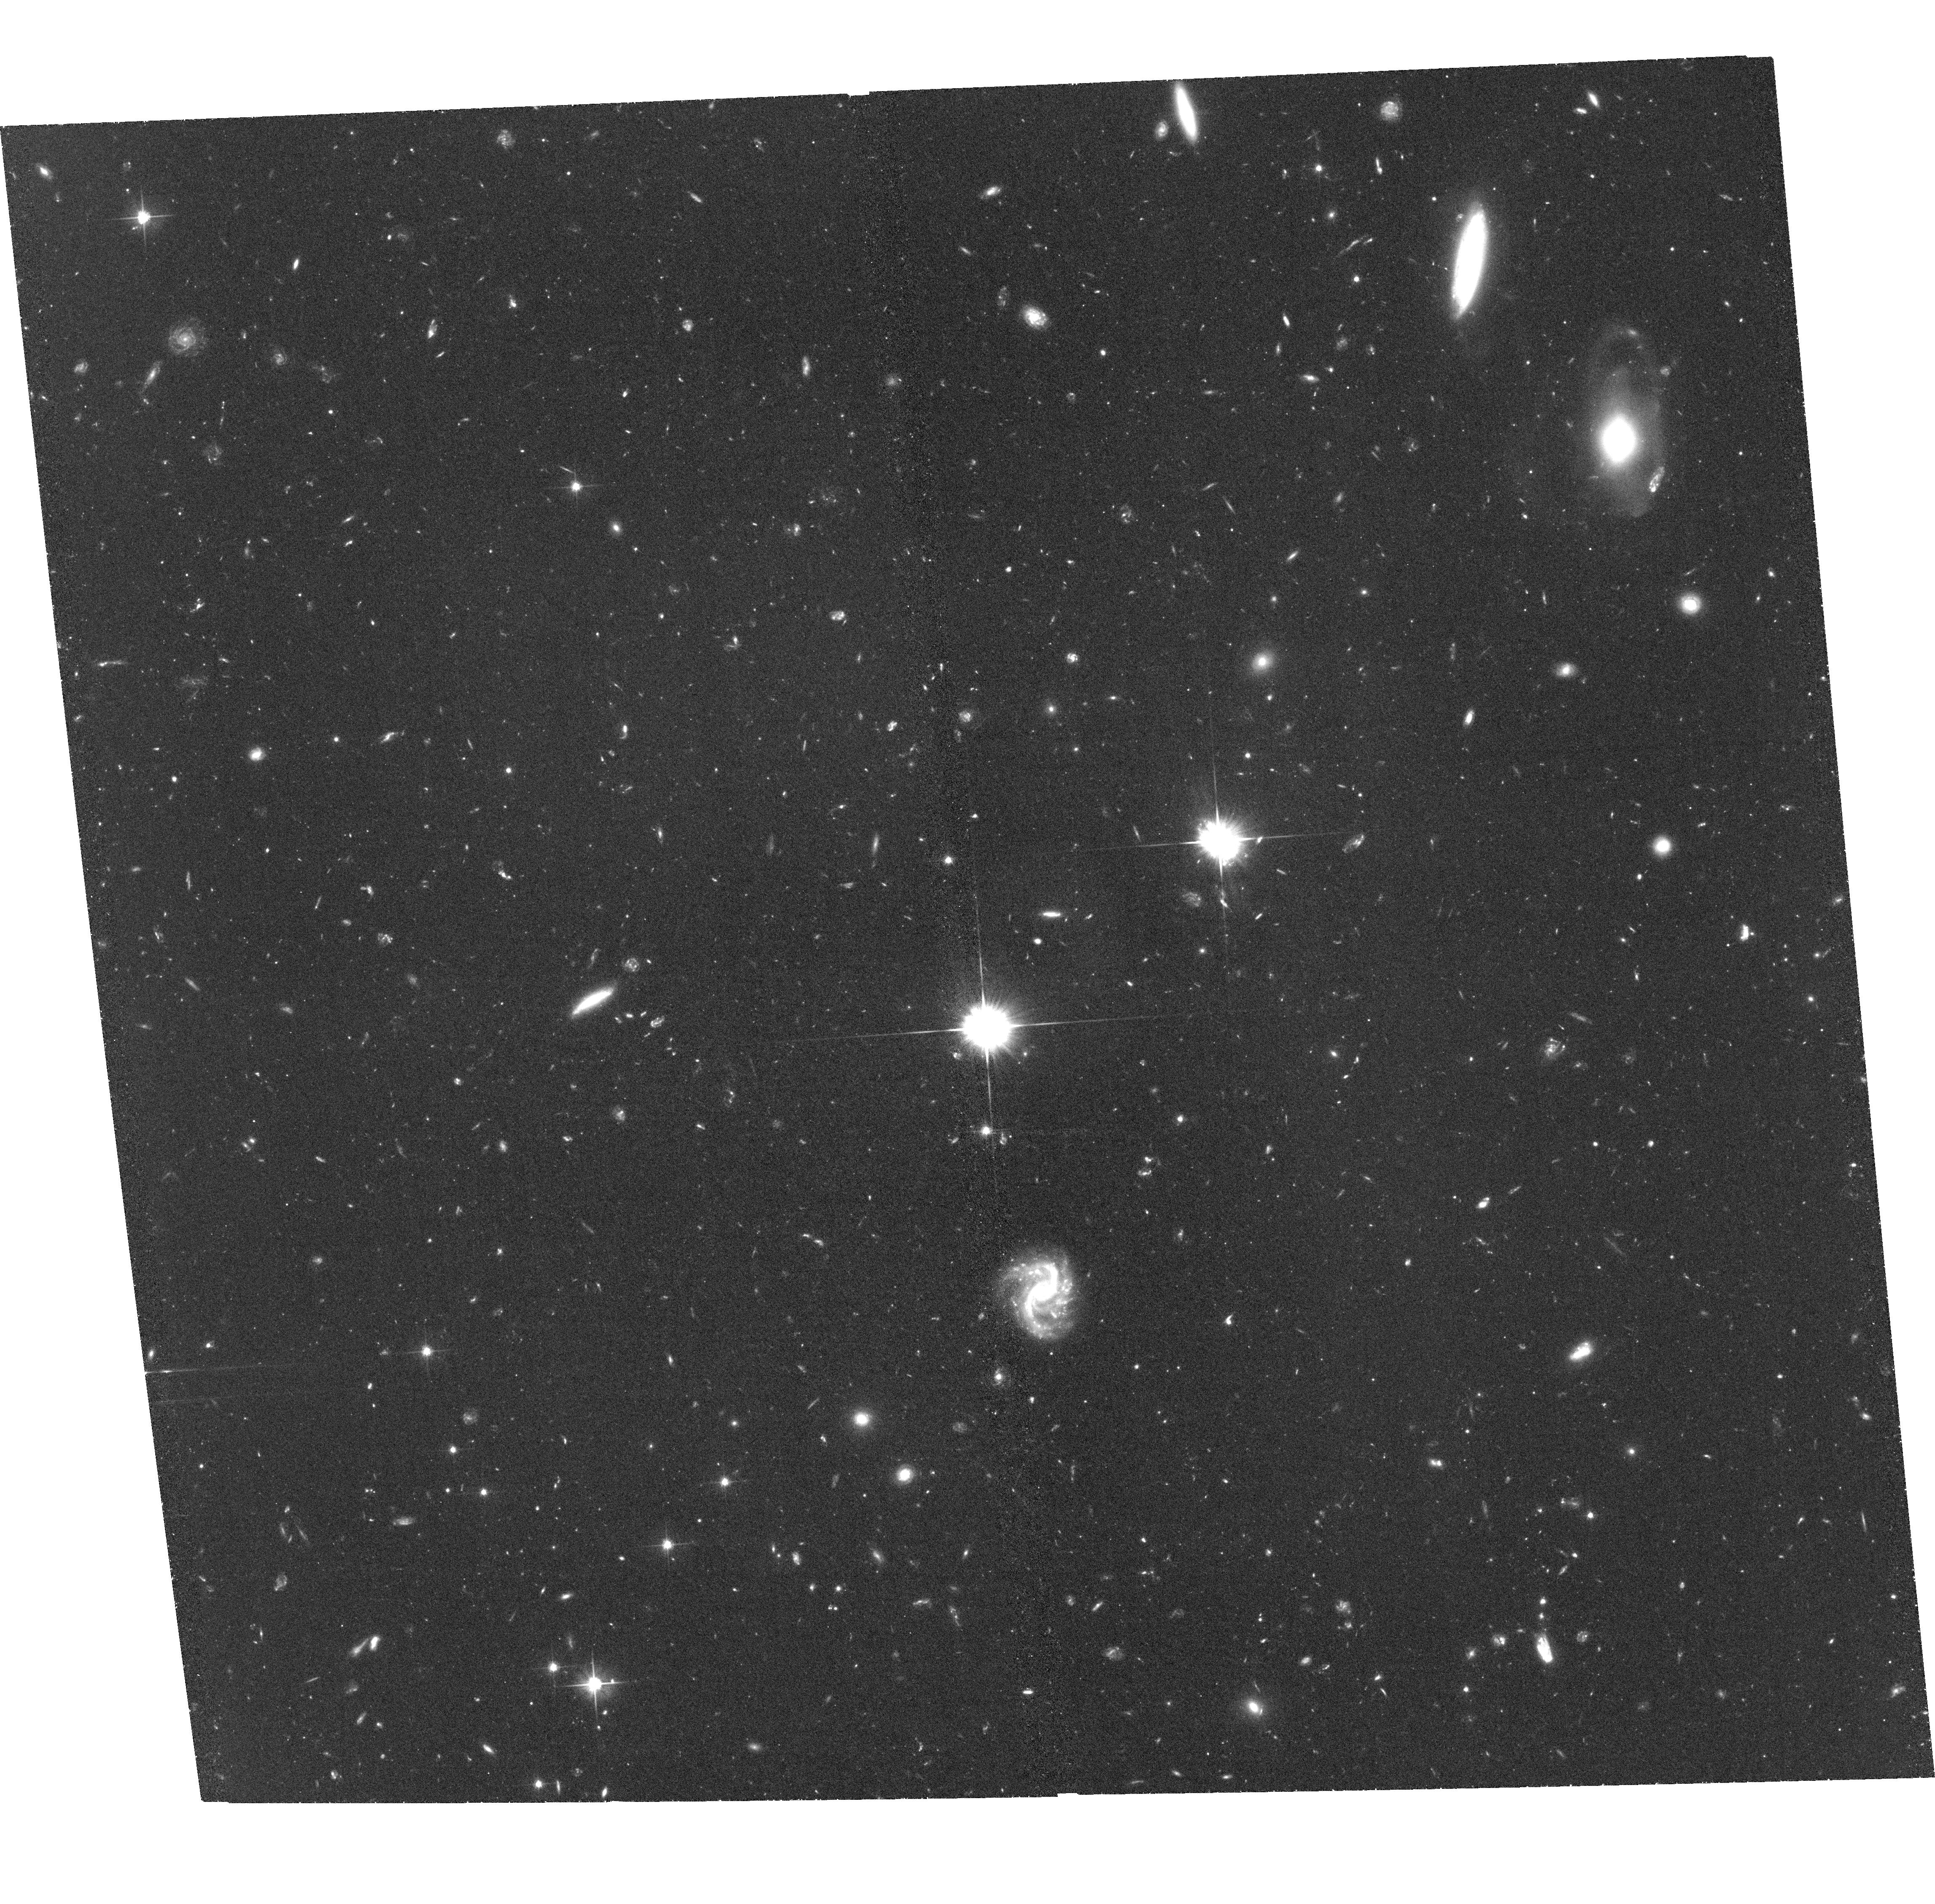
Target: NGC-3115-3
Instrument: ACS/WFC
Filter: F606W
Exposure: 2.2 h
Observation ID: hst_13048_06_acs_wfc_f606w_jbyr06

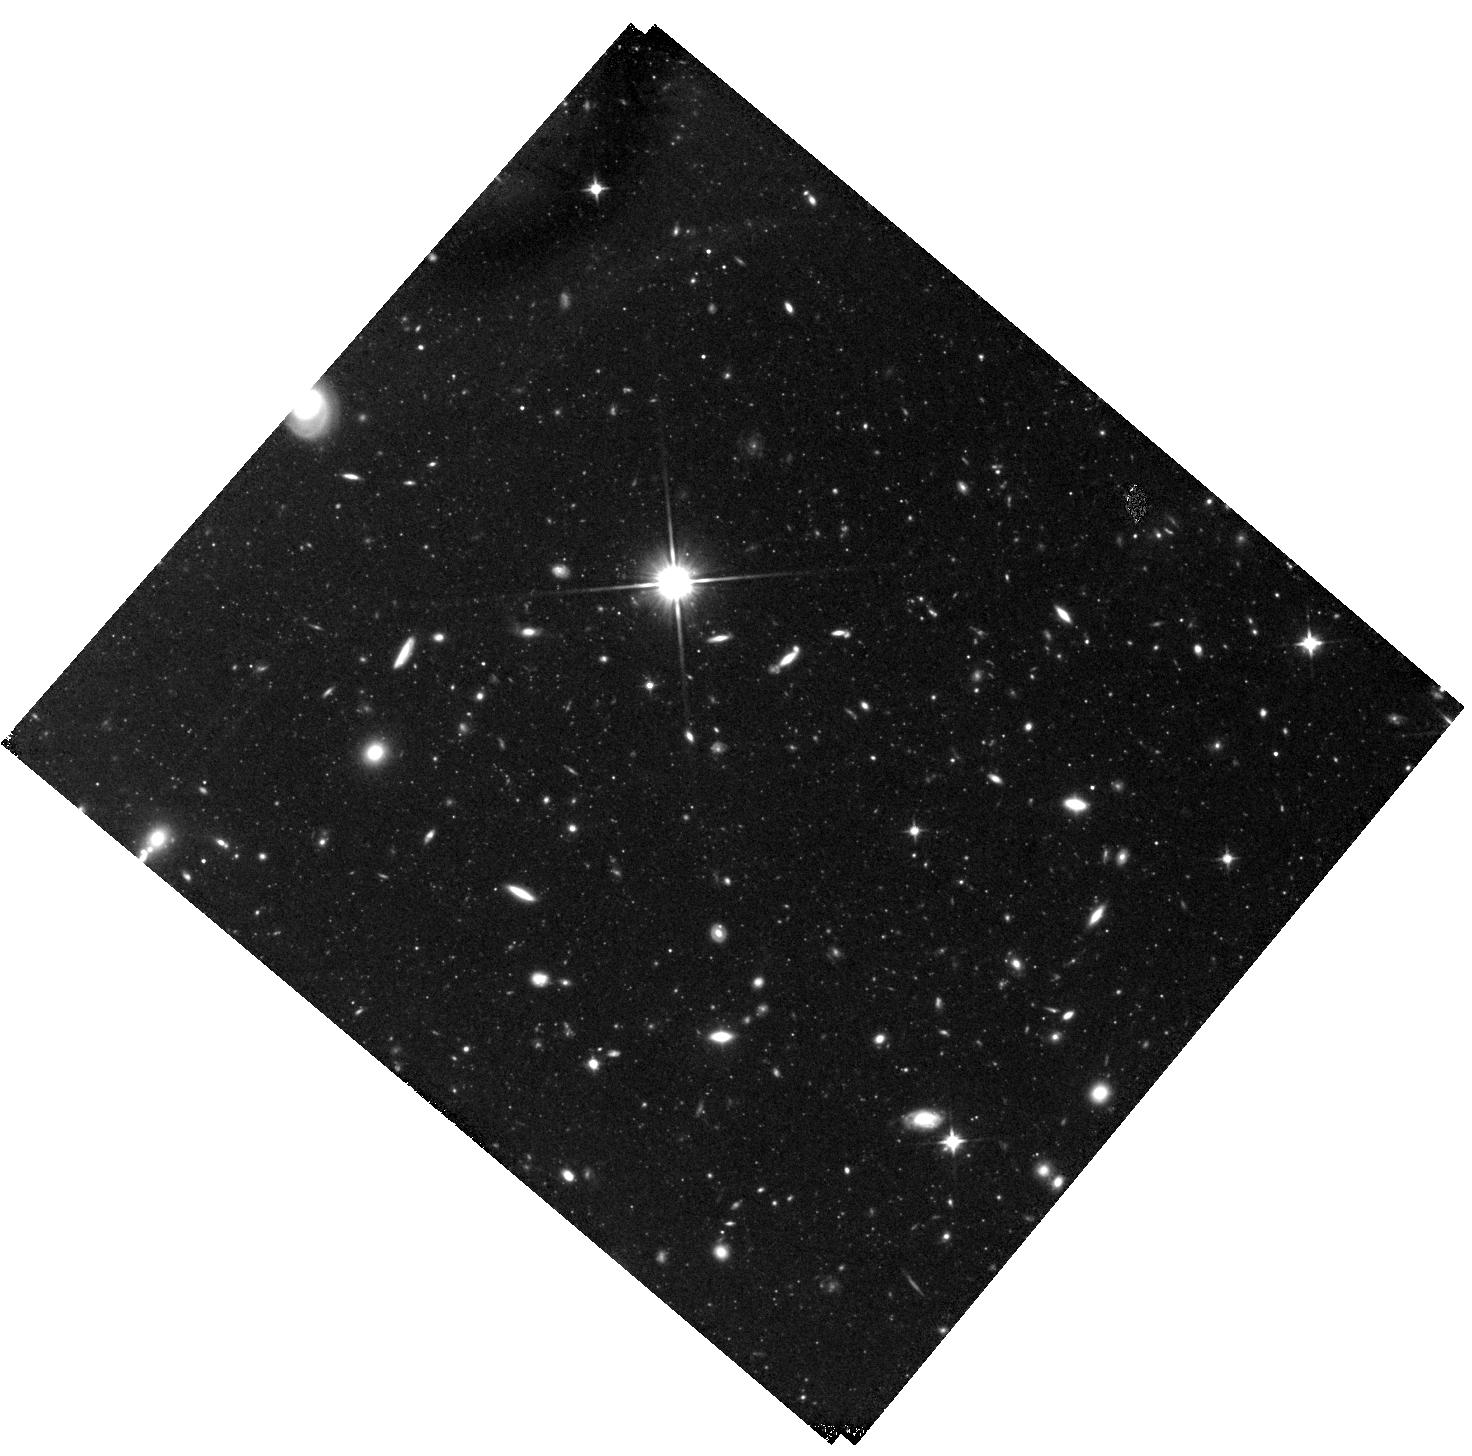
Target: NGC-3115-1
Instrument: WFC3/IR
Filter: F110W
Exposure: 2.2 h
Observation ID: hst_13048_02_wfc3_ir_f110w_ibyr02

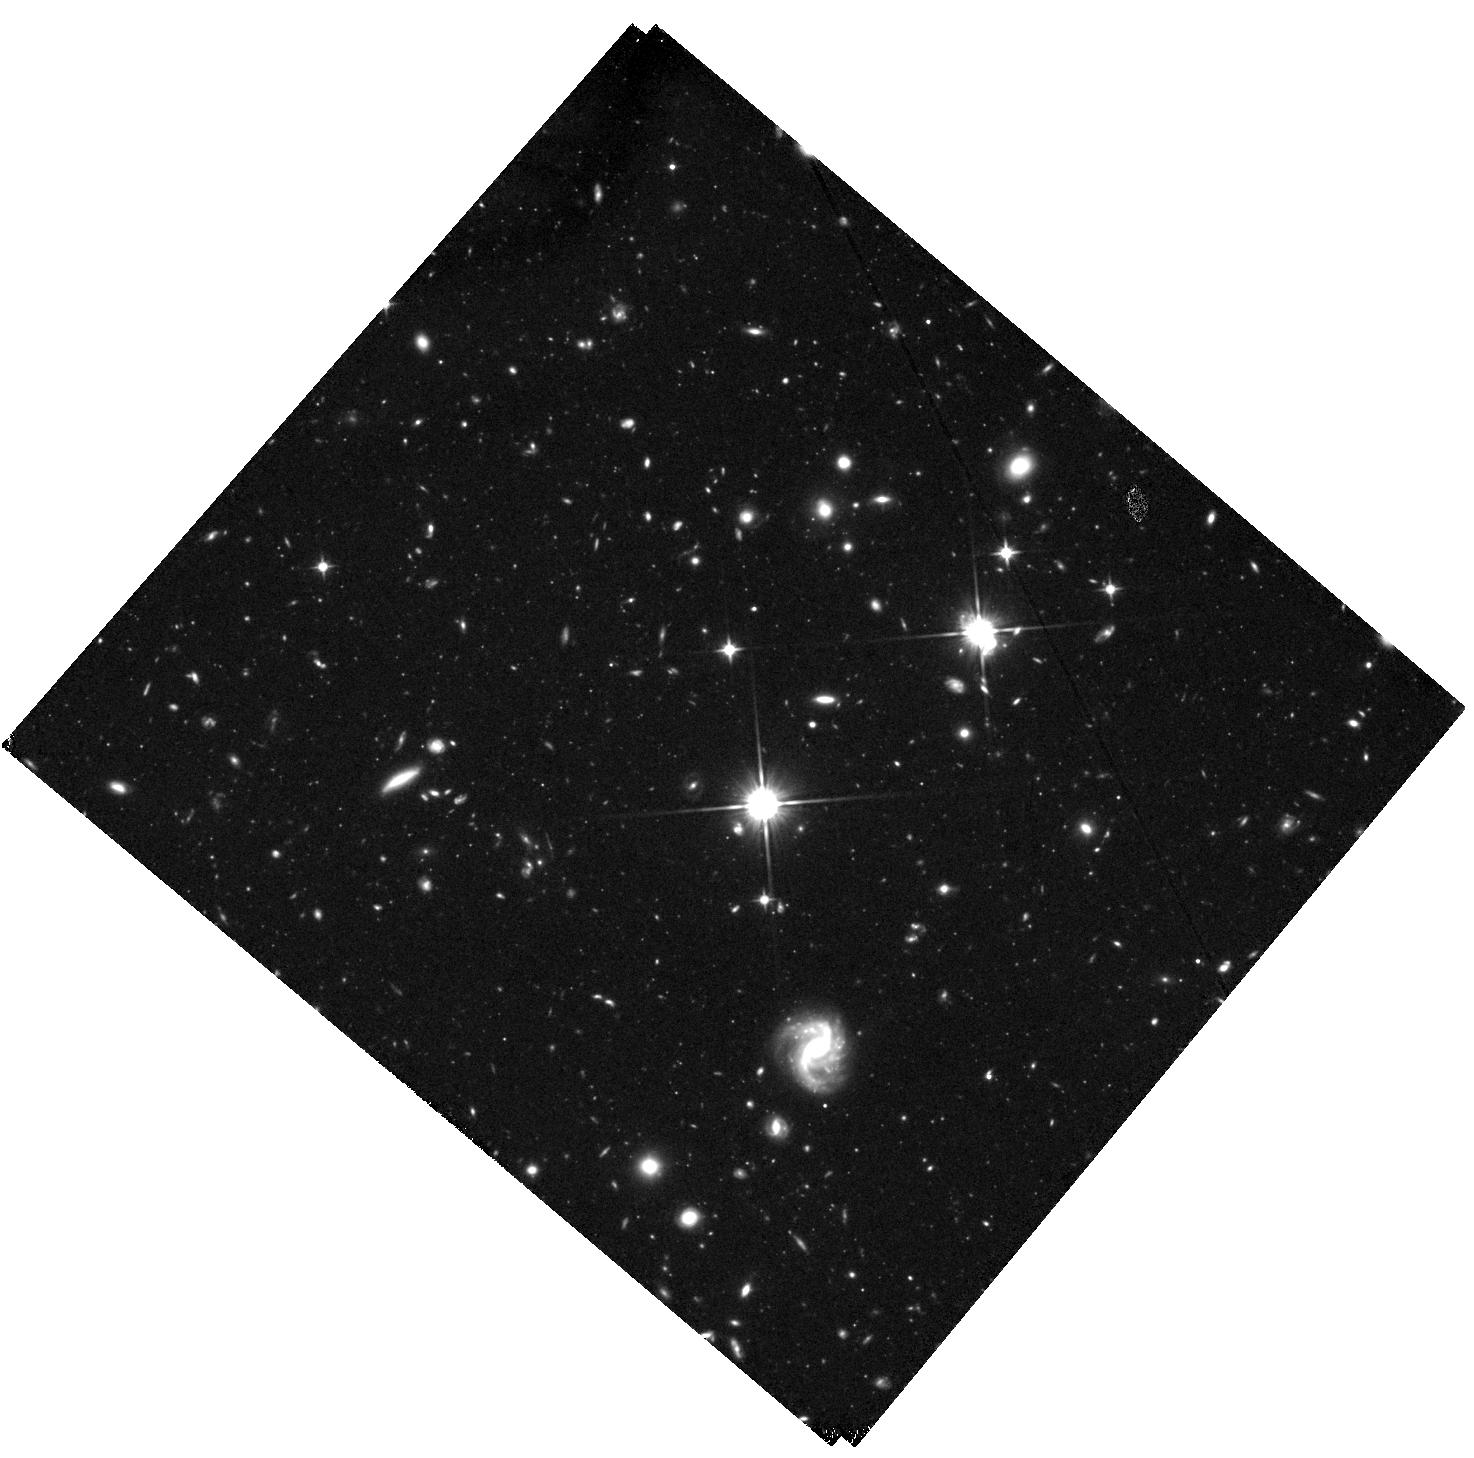
Target: NGC-3115-2
Instrument: WFC3/IR
Filter: F110W
Exposure: 2.9 h
Observation ID: hst_13048_03_wfc3_ir_f110w_ibyr03

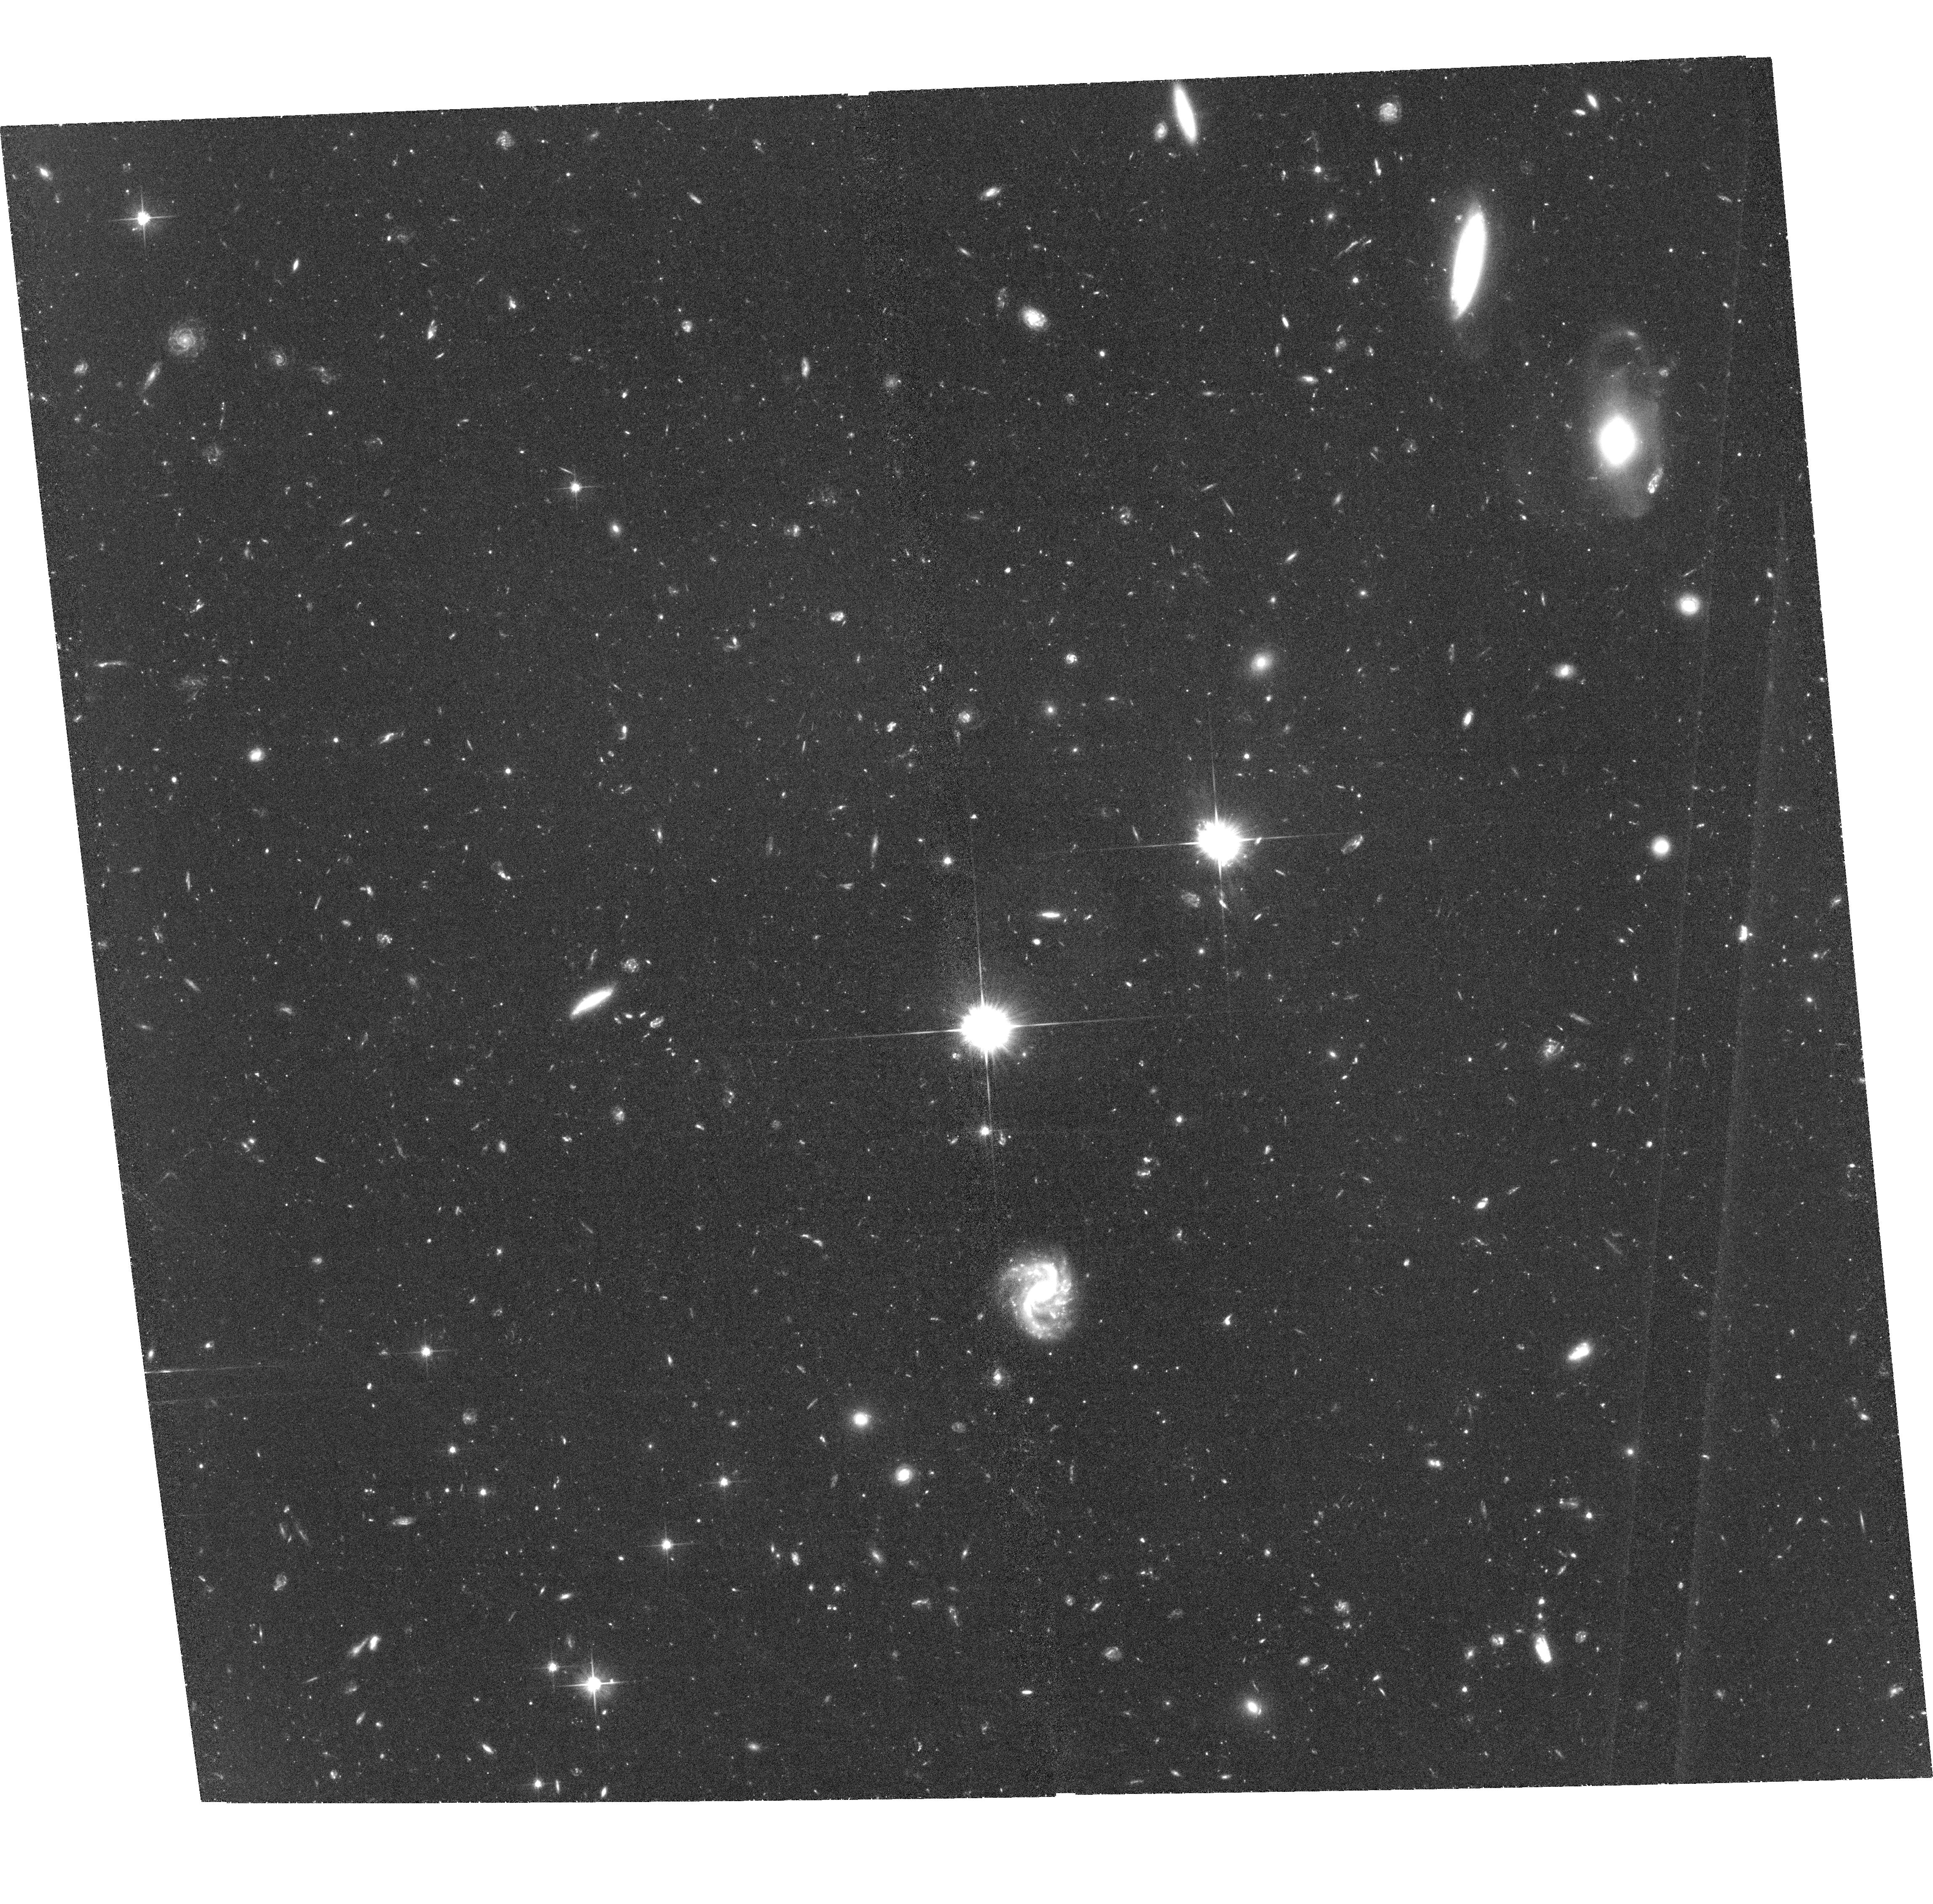
Target: NGC-3115-3
Instrument: ACS/WFC
Filter: F606W
Exposure: 3 h
Observation ID: hst_13048_05_acs_wfc_f606w_jbyr05

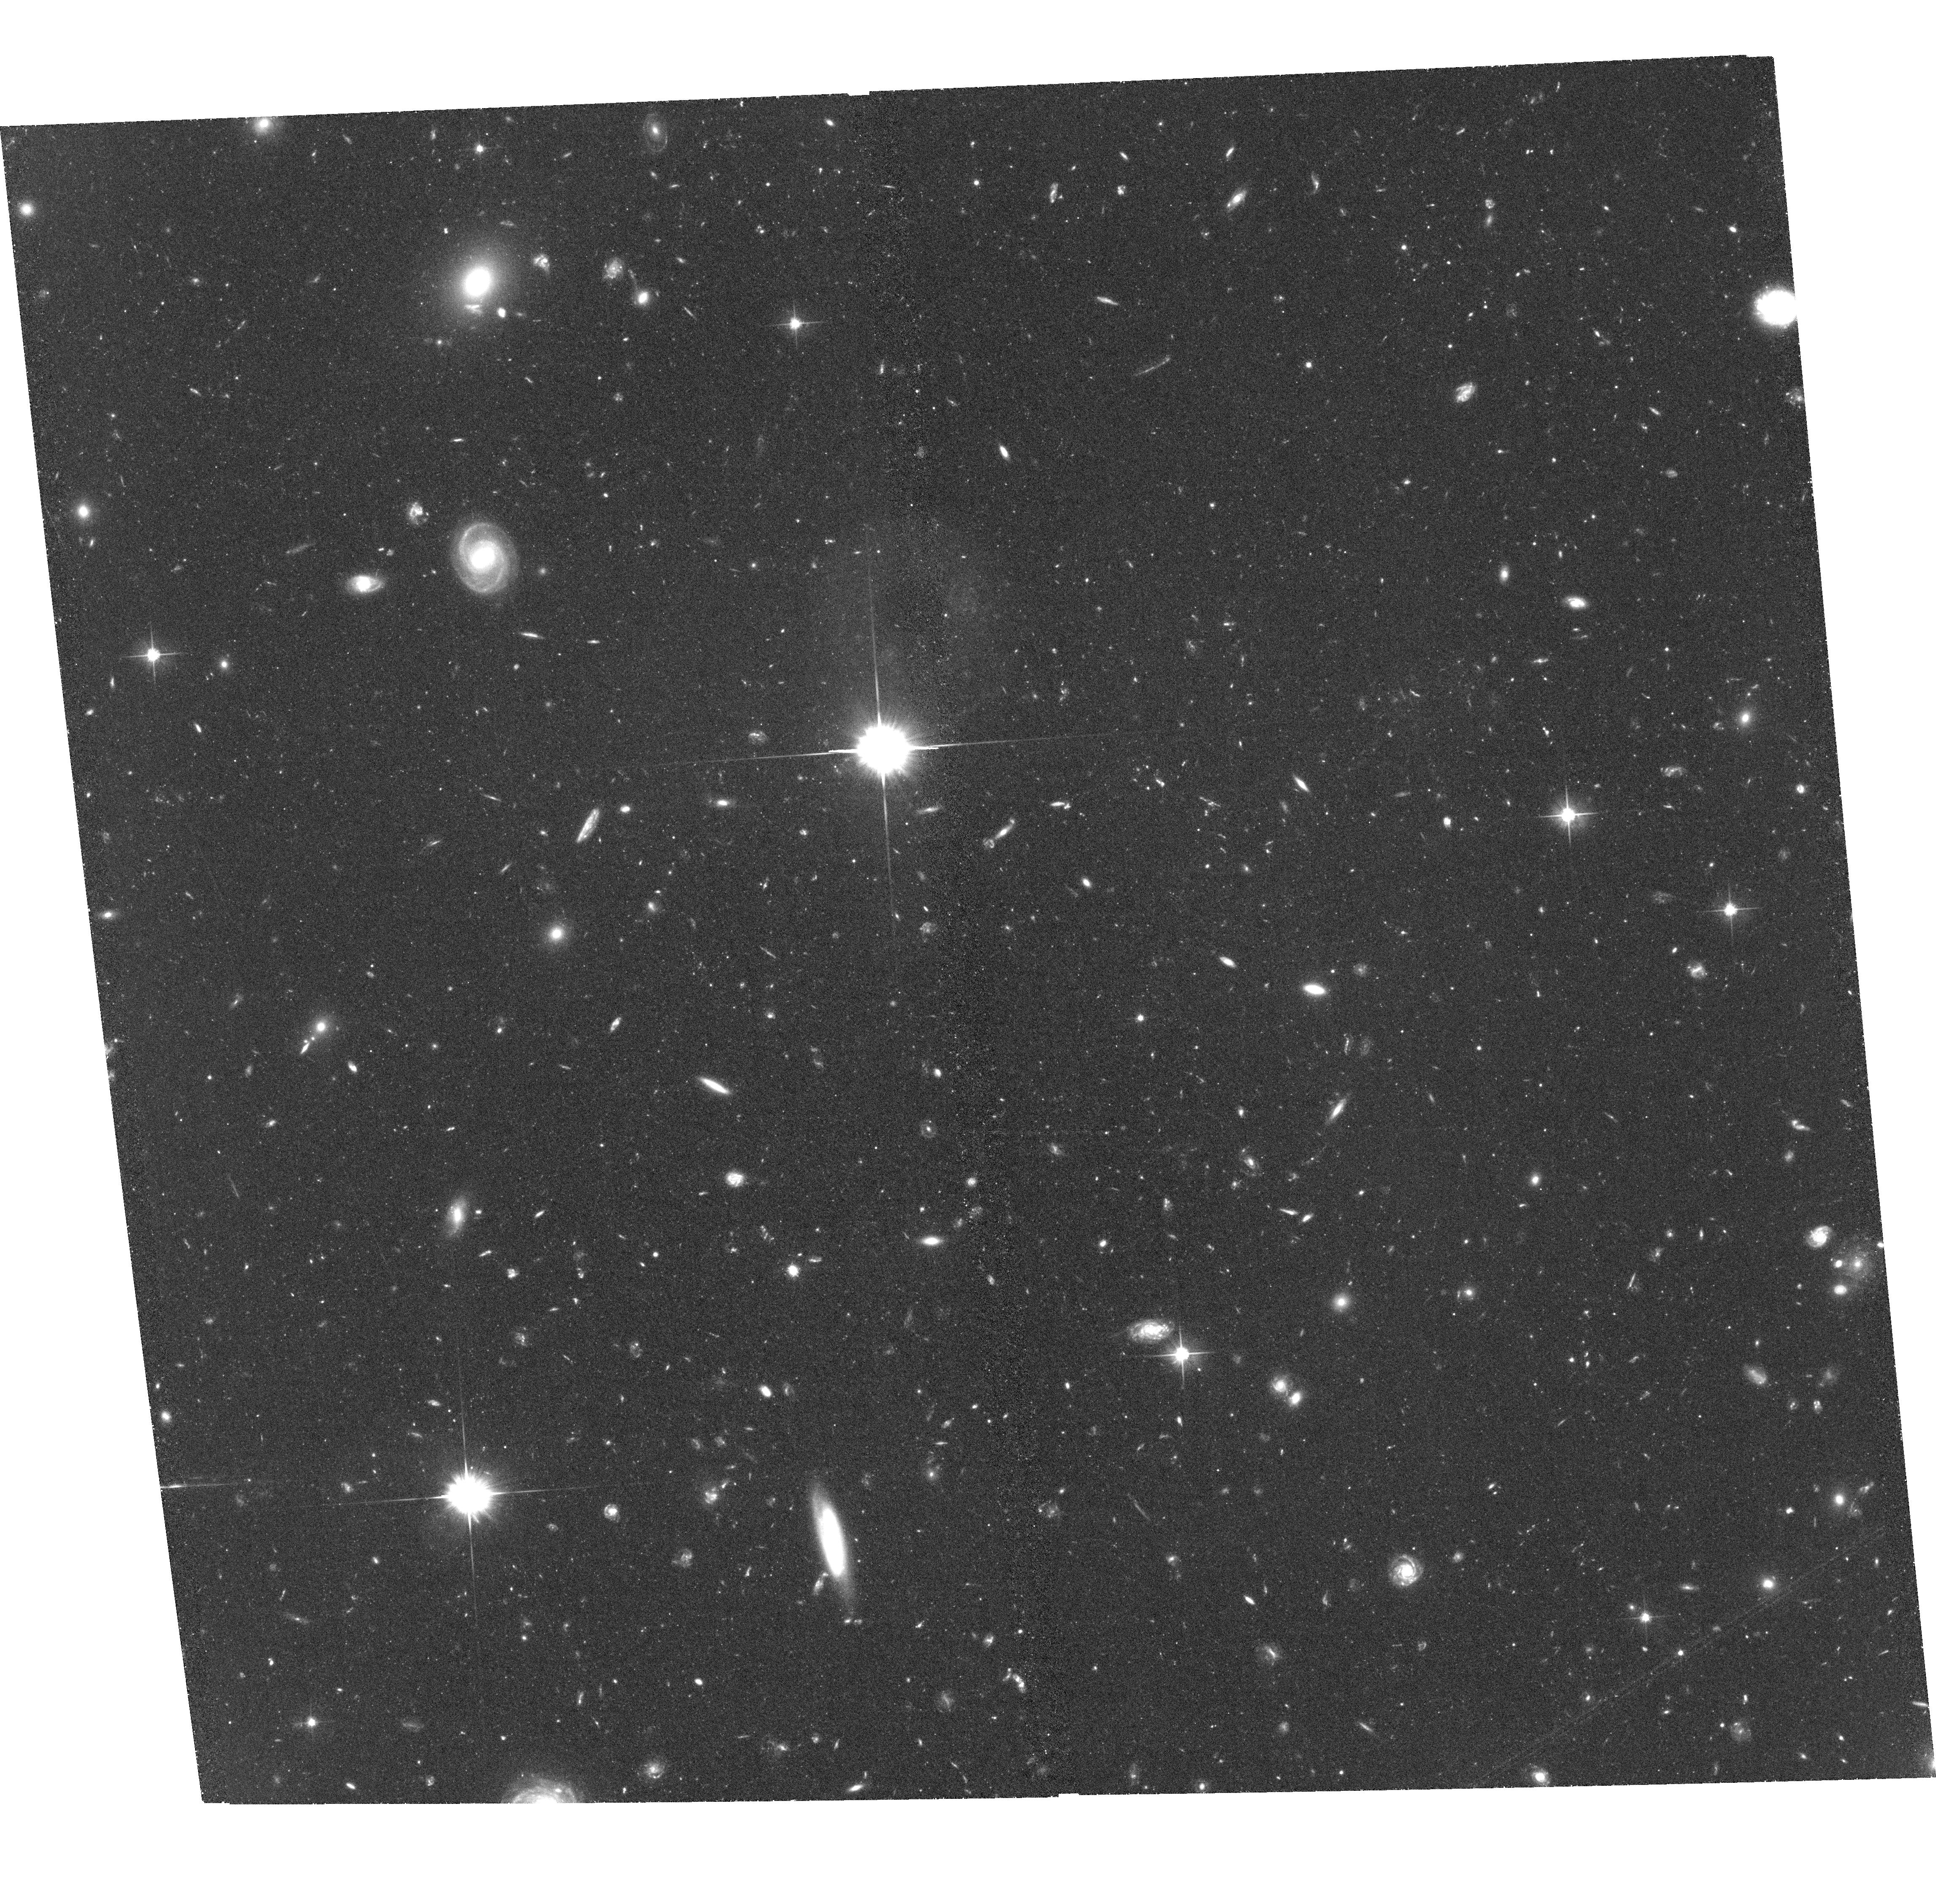
Target: NGC-3115-2
Instrument: ACS/WFC
Filter: F606W
Exposure: 2.2 h
Observation ID: hst_13048_08_acs_wfc_f606w_jbyr08

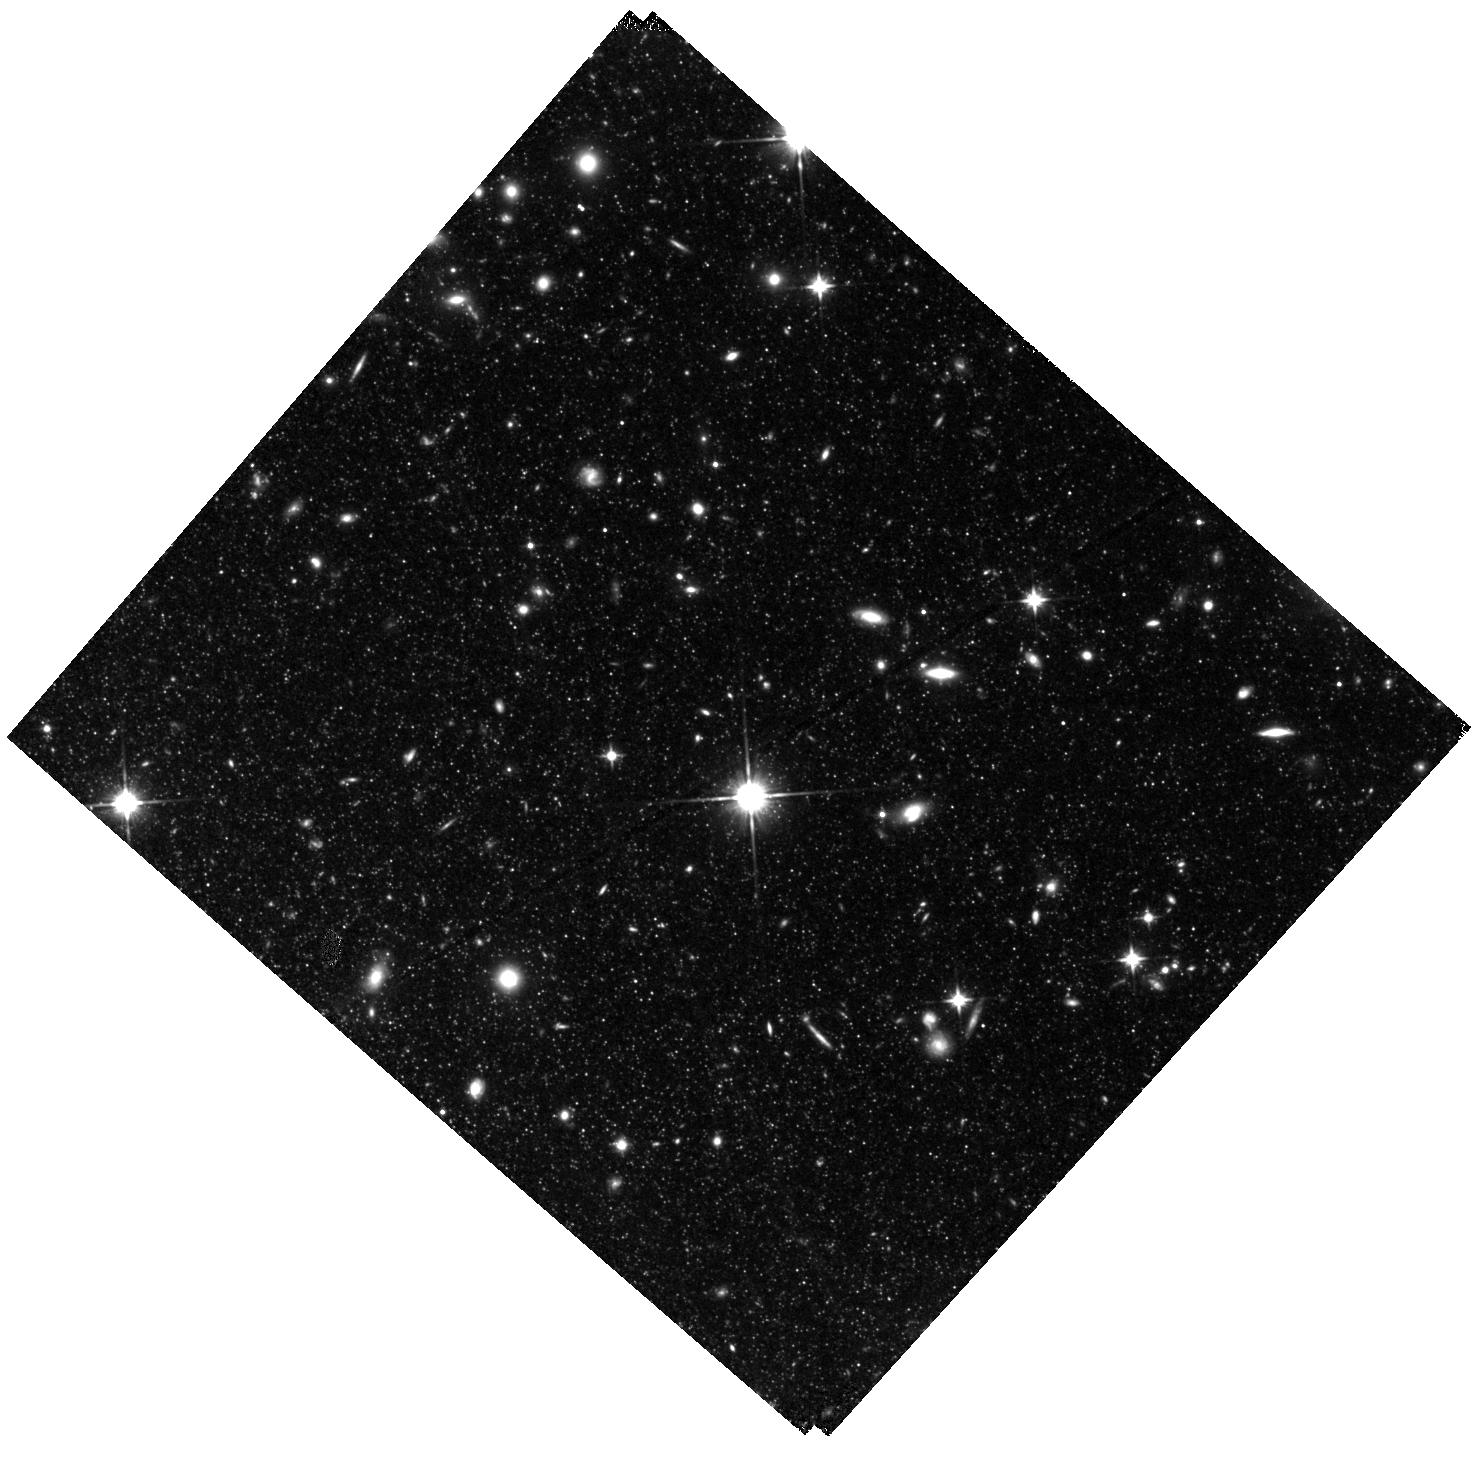
Target: NGC-3115-2
Instrument: WFC3/IR
Filter: F110W
Exposure: 2.2 h
Observation ID: hst_13048_08_wfc3_ir_f110w_ibyr08

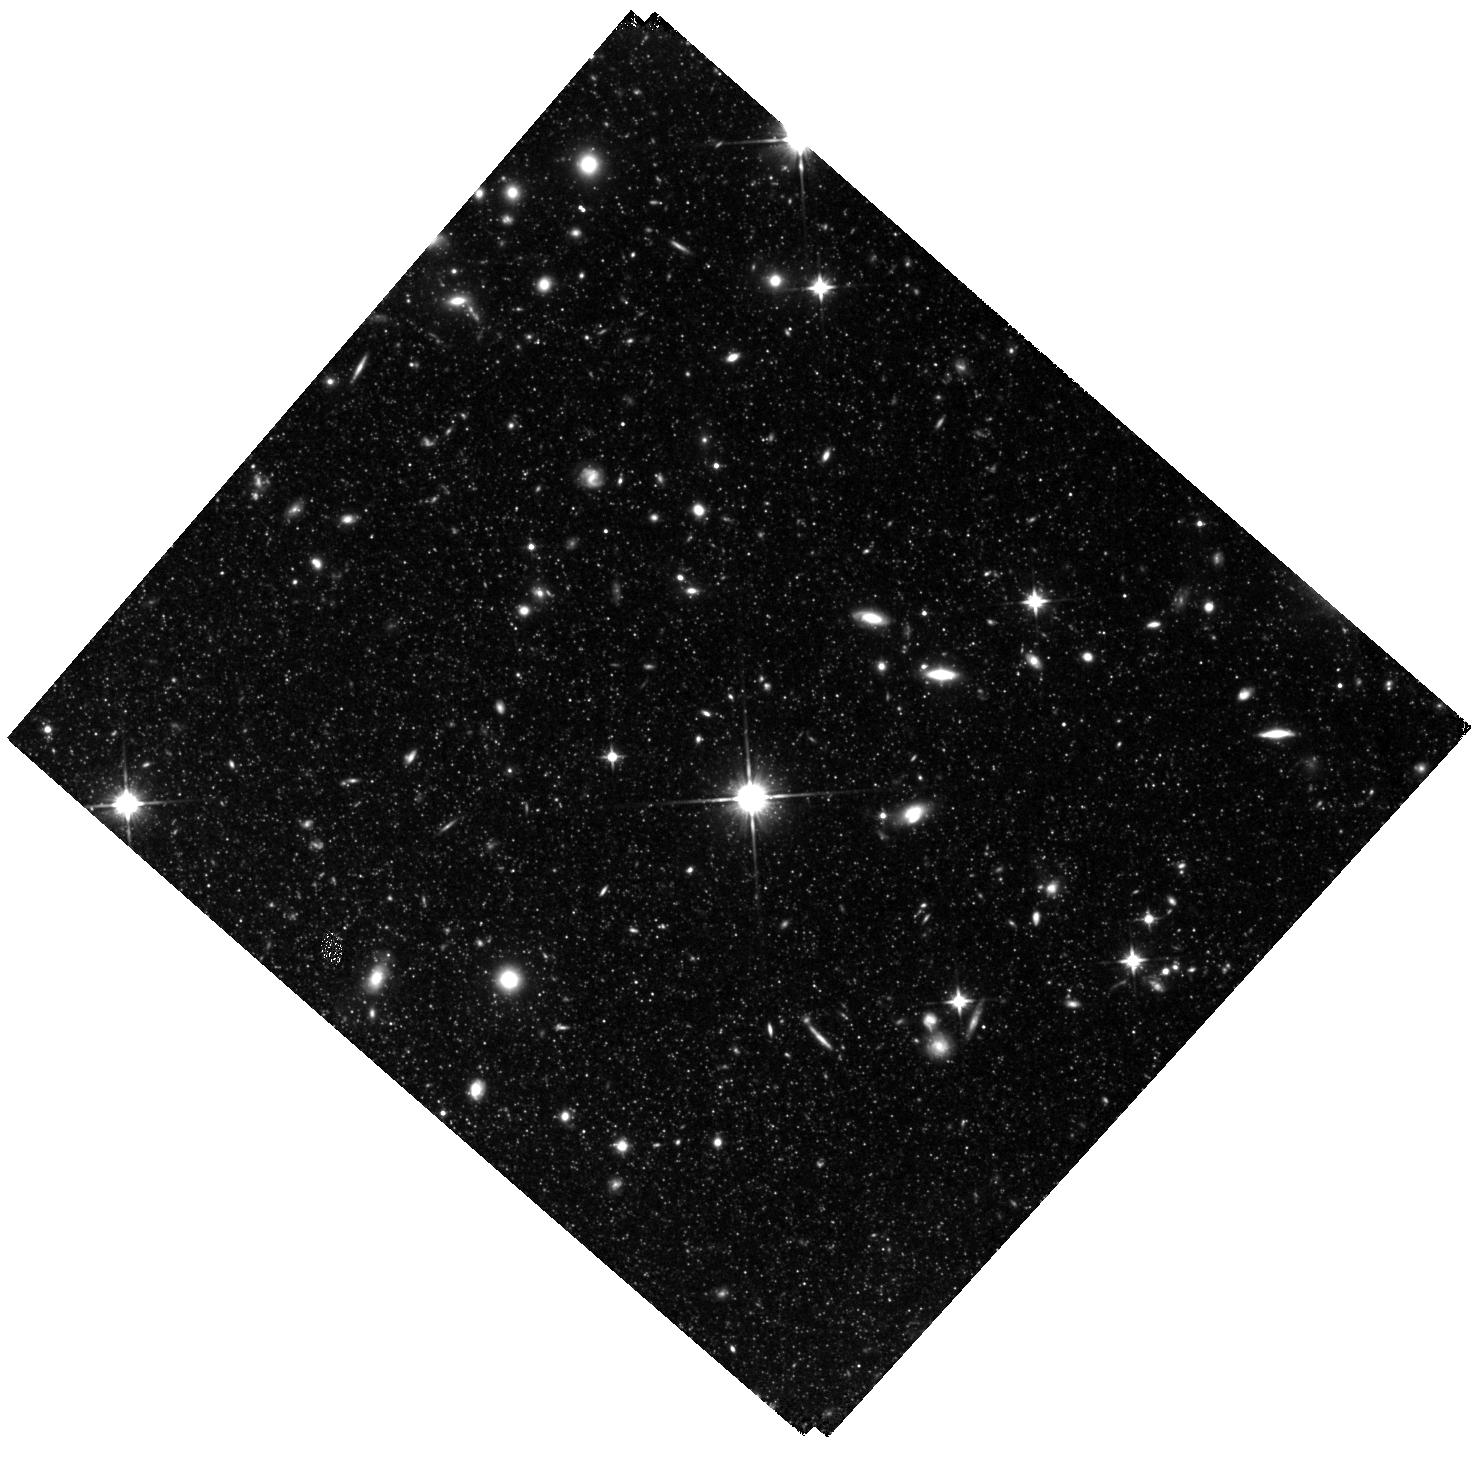
Target: NGC-3115-2
Instrument: WFC3/IR
Filter: F110W
Exposure: 2.9 h
Observation ID: hst_13048_07_wfc3_ir_f110w_ibyr07

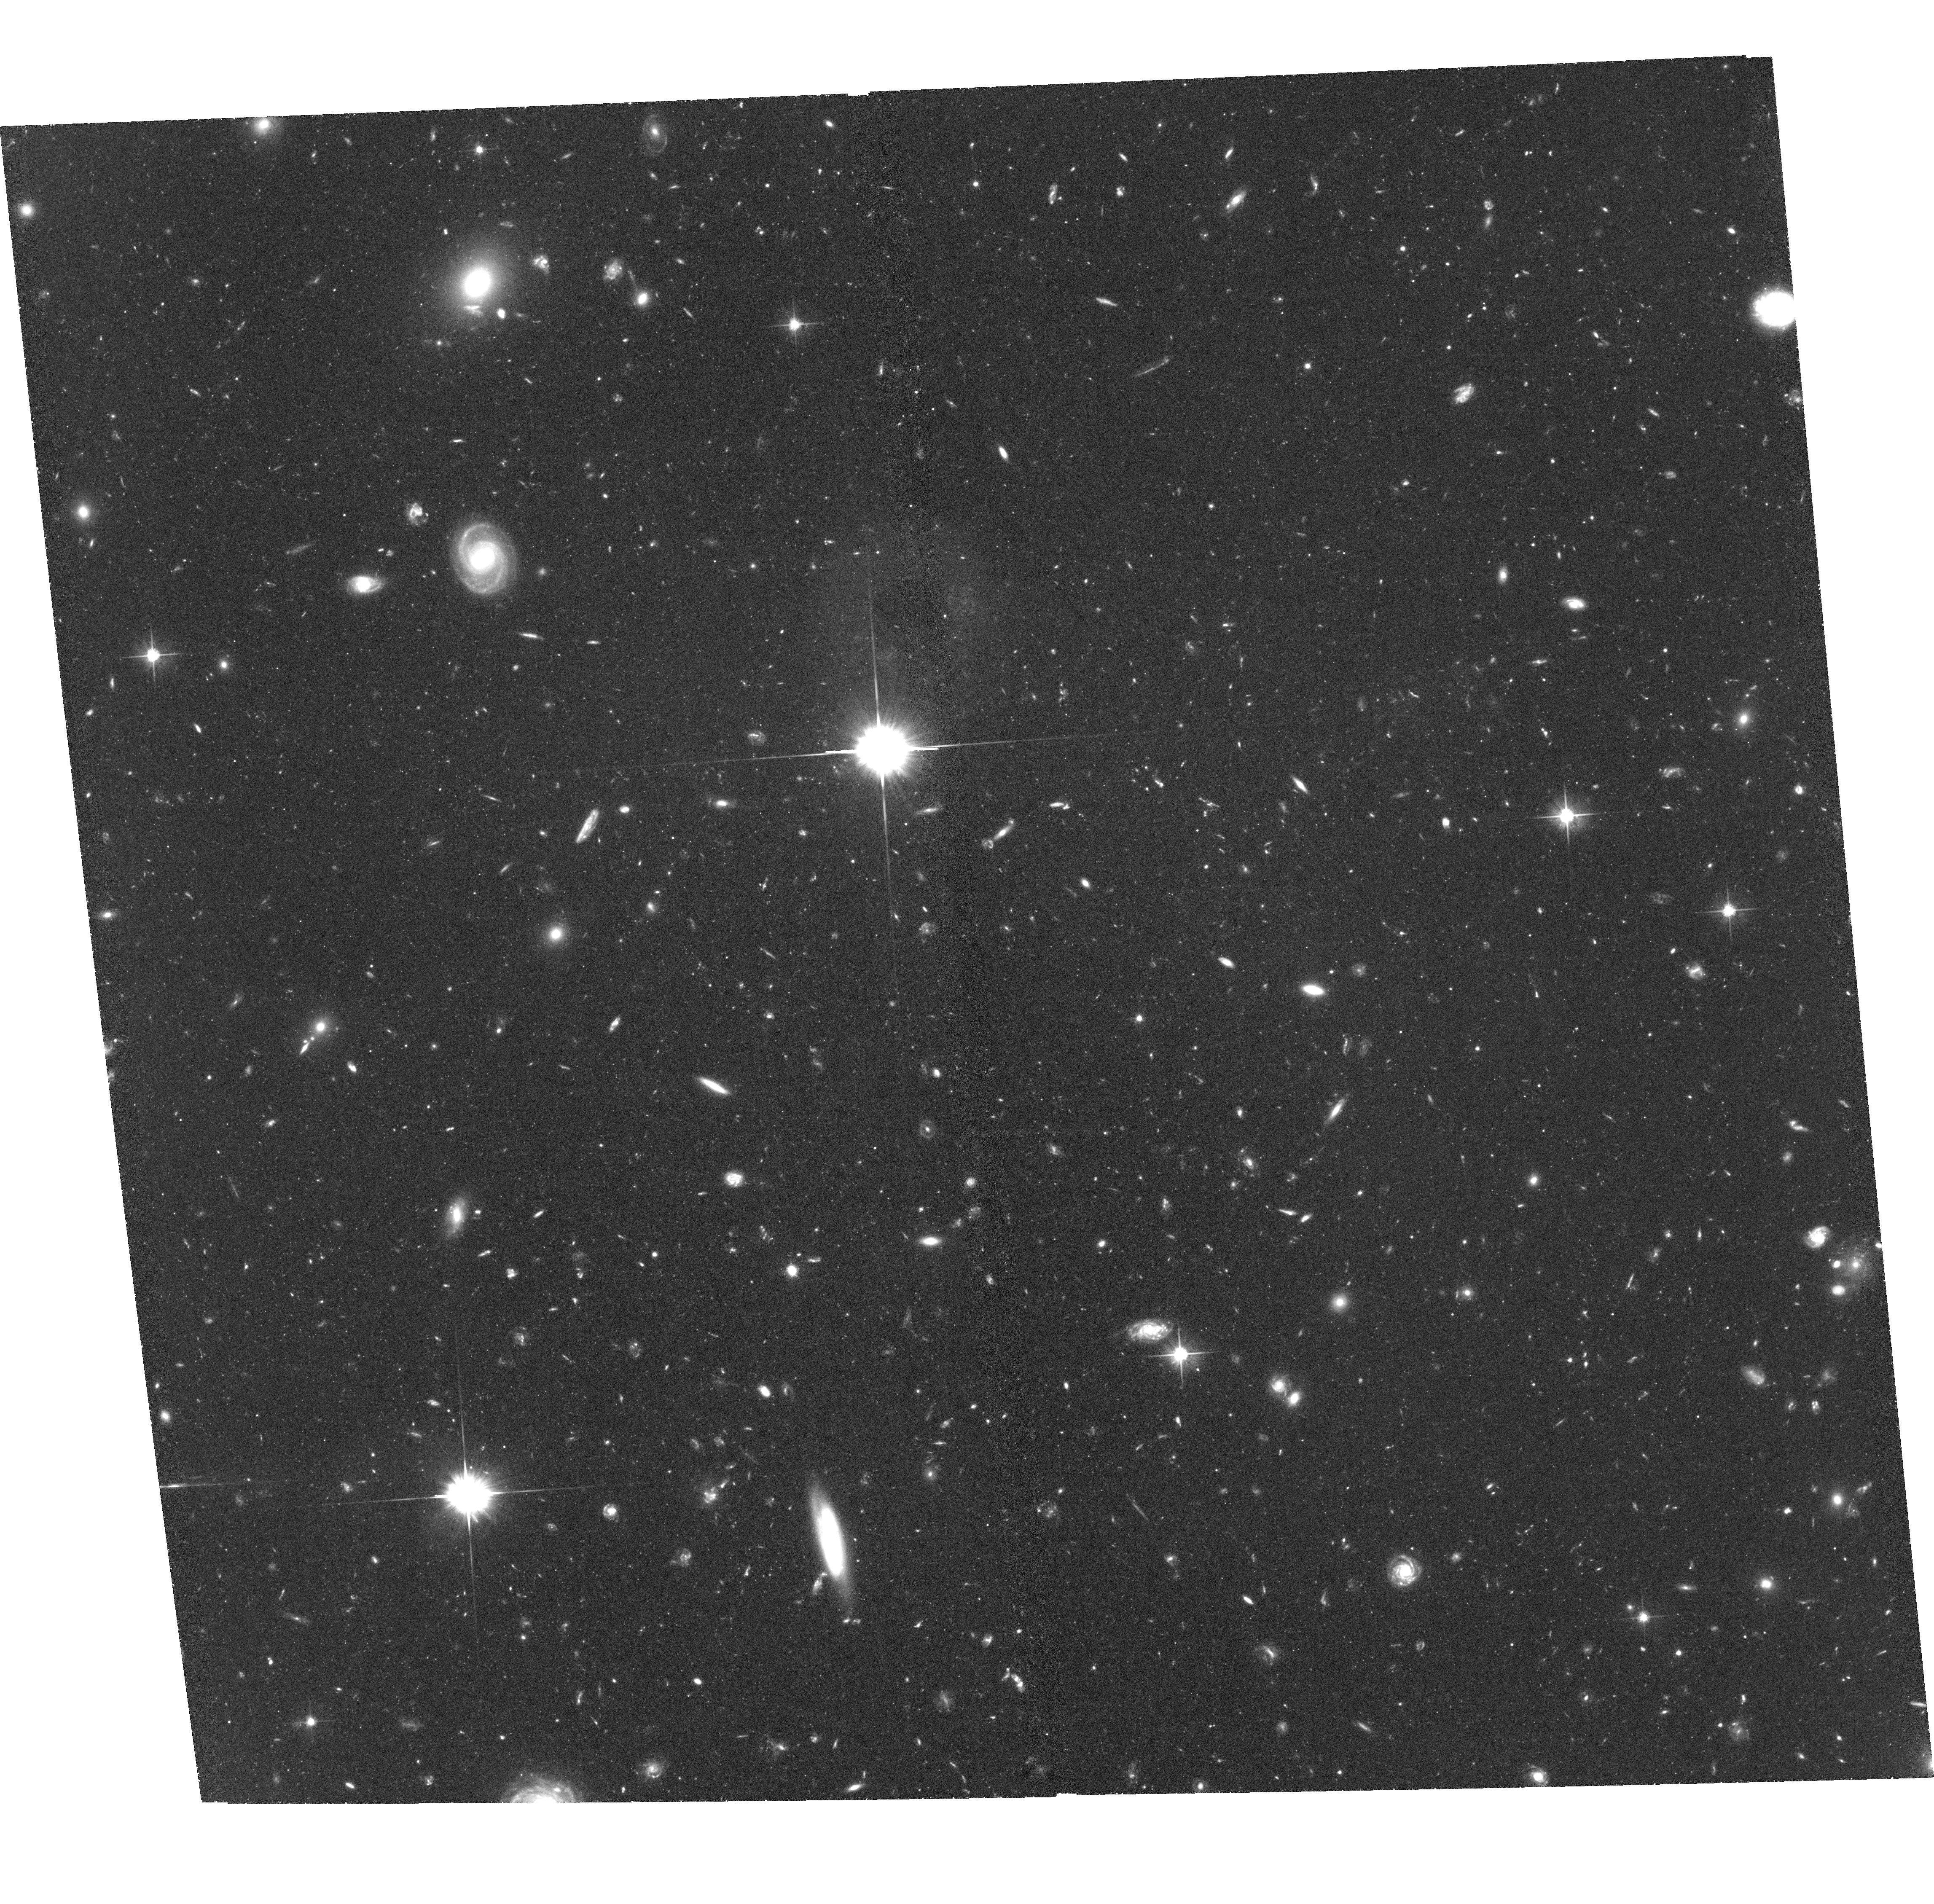
Target: NGC-3115-2
Instrument: ACS/WFC
Filter: F606W
Exposure: 3 h
Observation ID: hst_13048_07_acs_wfc_f606w_jbyr07

The First Unambiguous Detection of a Distinct Metal-poor Stellar Halo in a Massive Early-type Galaxy (PI: Strader, Jay)

It is well-established that many spiral galaxies, such as the Milky Way and M31, host metal-poor stellar halos. The properties of these halos place important constraints on the hierarchical formation and assembly histories of these galaxies. Observations of old globular clusters in early-type galaxies find ubiquitous evidence for bimodal color distributions (blue and red), suggesting the presence of two underlying populations of field stars: metal-poor and metal-rich. However, no direct evidence has been found for bimodal stellar populations, nor specifically for a distinct metal-poor stellar halo, in any massive early-type galaxy. We propose a study of red giant branch (RGB) stellar metallicities in the halo of NGC 3115, a nearby (9 Mpc) lenticular that is among the closest normal massive early-type galaxies, and which hosts a particularly well-characterized bimodal color distribution of globular clusters. Our proposed observations, across three fields extending out to the distant outer halo of the galaxy, will provide the first unambiguous test for the presence of a metal-poor stellar halo in a massive early-type galaxy, and in addition will measure the stellar halo density and metallicity gradients with galactocentric radius.